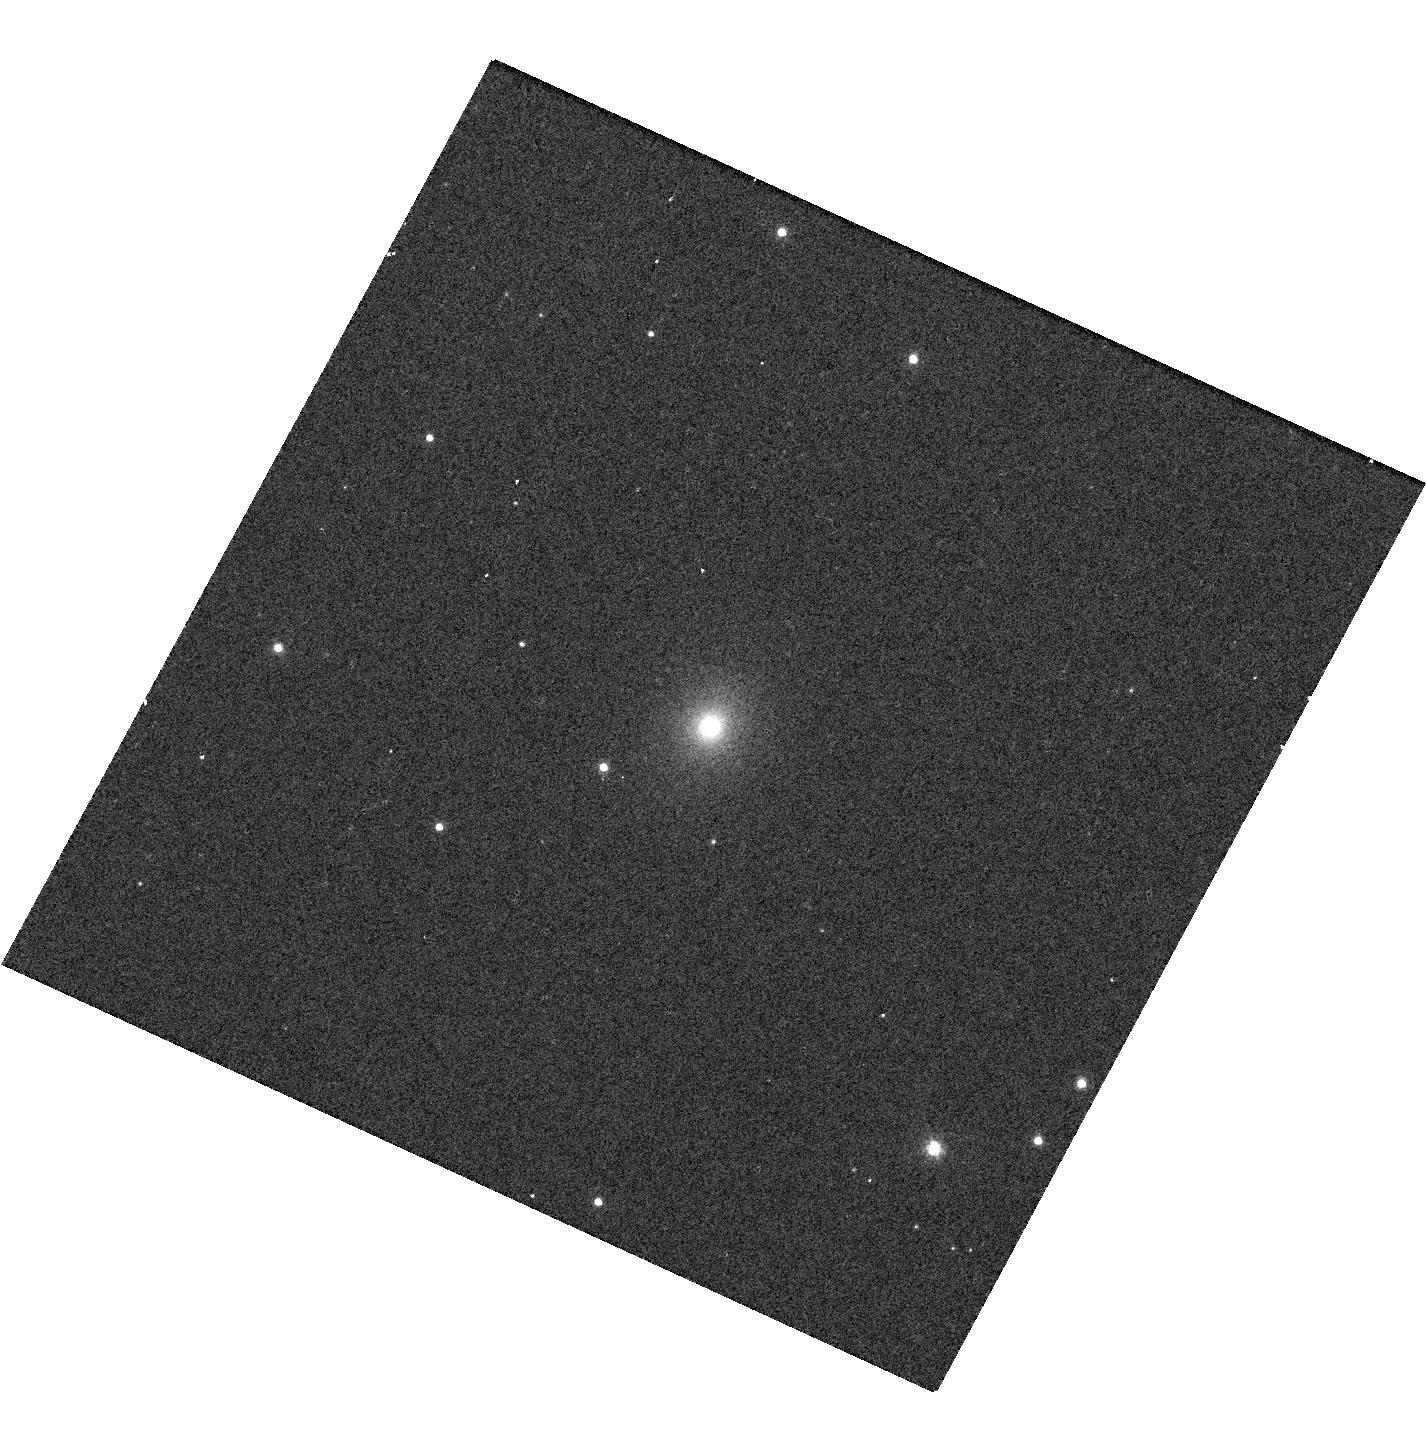
Target: W2R1926+42. Instrument: WFC3/UVIS. Filter: F606W. Exposure: 2 min. Observation ID: hst_13285_01_wfc3_uvis_f606w_icck01

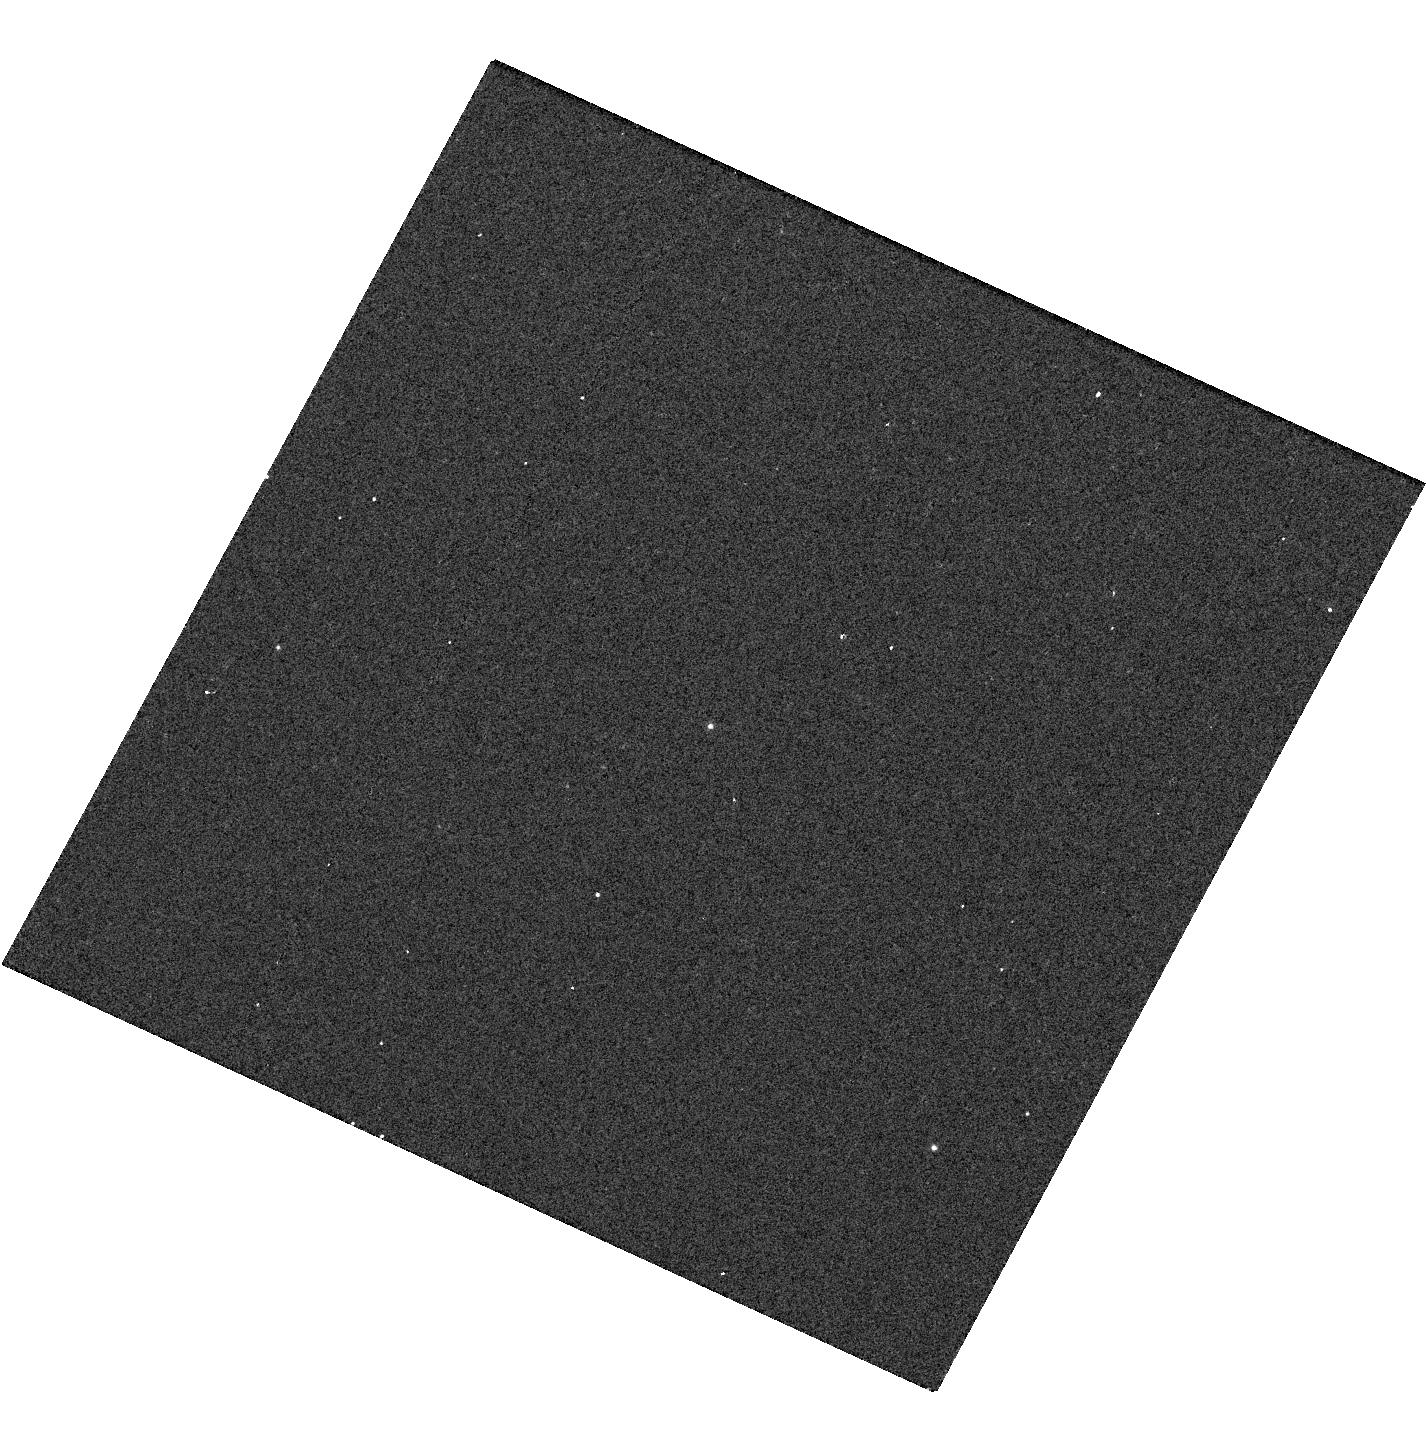
Target: W2R1926+42. Instrument: WFC3/UVIS. Filter: F336W. Exposure: 2 min. Observation ID: hst_13285_01_wfc3_uvis_f336w_icck01

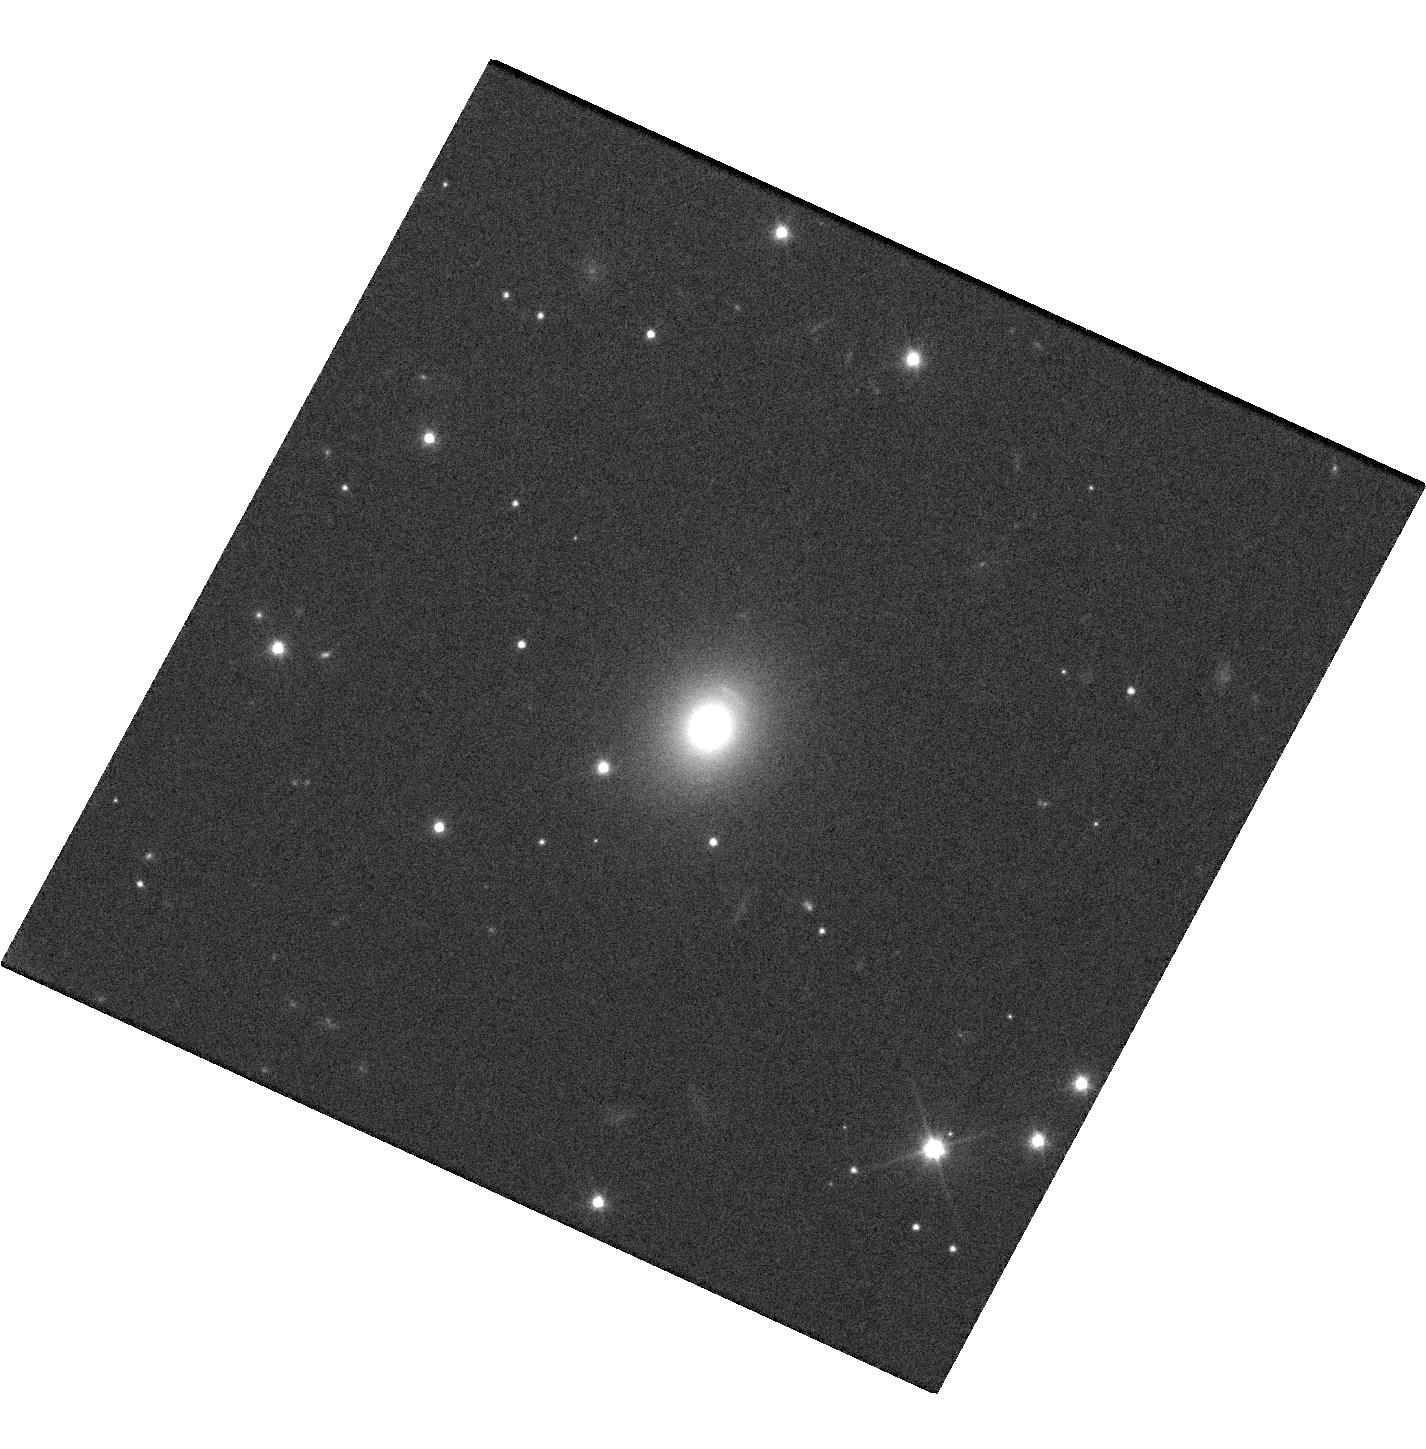
Target: W2R1926+42. Instrument: WFC3/UVIS. Filter: F350LP. Exposure: 15 min. Observation ID: hst_13285_01_wfc3_uvis_f350lp_icck01

WFC3 imaging and galaxy subtraction for the Kepler BL Lac W2R1926+42 (PI: Edelson, Rick)

We request a single GO orbit for WFC3 imaging to measure the underlying galaxy in W2R1926+42, the only known rapidly-variable BL Lac in the Kepler field. Kepler is producing a light curve of unprecedented detail and quality, sampled once every minute with ~1% errors and ~90% duty cycle, eventually to span many years. This will be >3 orders of magnitude longer than previous quasi-continuous BL Lac optical monitoring. Lower cadence Kepler monitoring demonstrates that so-called "blazar microvariability" (previously hinted at in short ~12 hr light curve snippets) is the result of strong, rapid flaring (>10% in ~1 hr) interspersed with much longer periods (days) of relative quiescence. These data have allowed the first measurement of the optical PSD of a BL Lac, indicating a ~4 hr timescale. They also show an approximately lognormal distribution of fluxes as well as a correlation between rms variability and flux, relations that have previously been associated with Seyfert 1 accretion disks. This is interesting because beamed jet emission, not accretion disk emission, is believed to dominate the output in BL Lacs. However the analysis is complicated by a large and unknown flux offset (up to ~88% of the mean flux) introduced because the underlying galaxy contaminates the light curve measured with Kepler's large (~4") pixels. The WFC3 has a factor of ~100 higher resolution, providing much more suitable data for resolving the galaxy, determining its contribution, and correcting the light curve. Accurate subtraction of this non-variable component will allow improved constraints on the physical processes responsible for the variability.